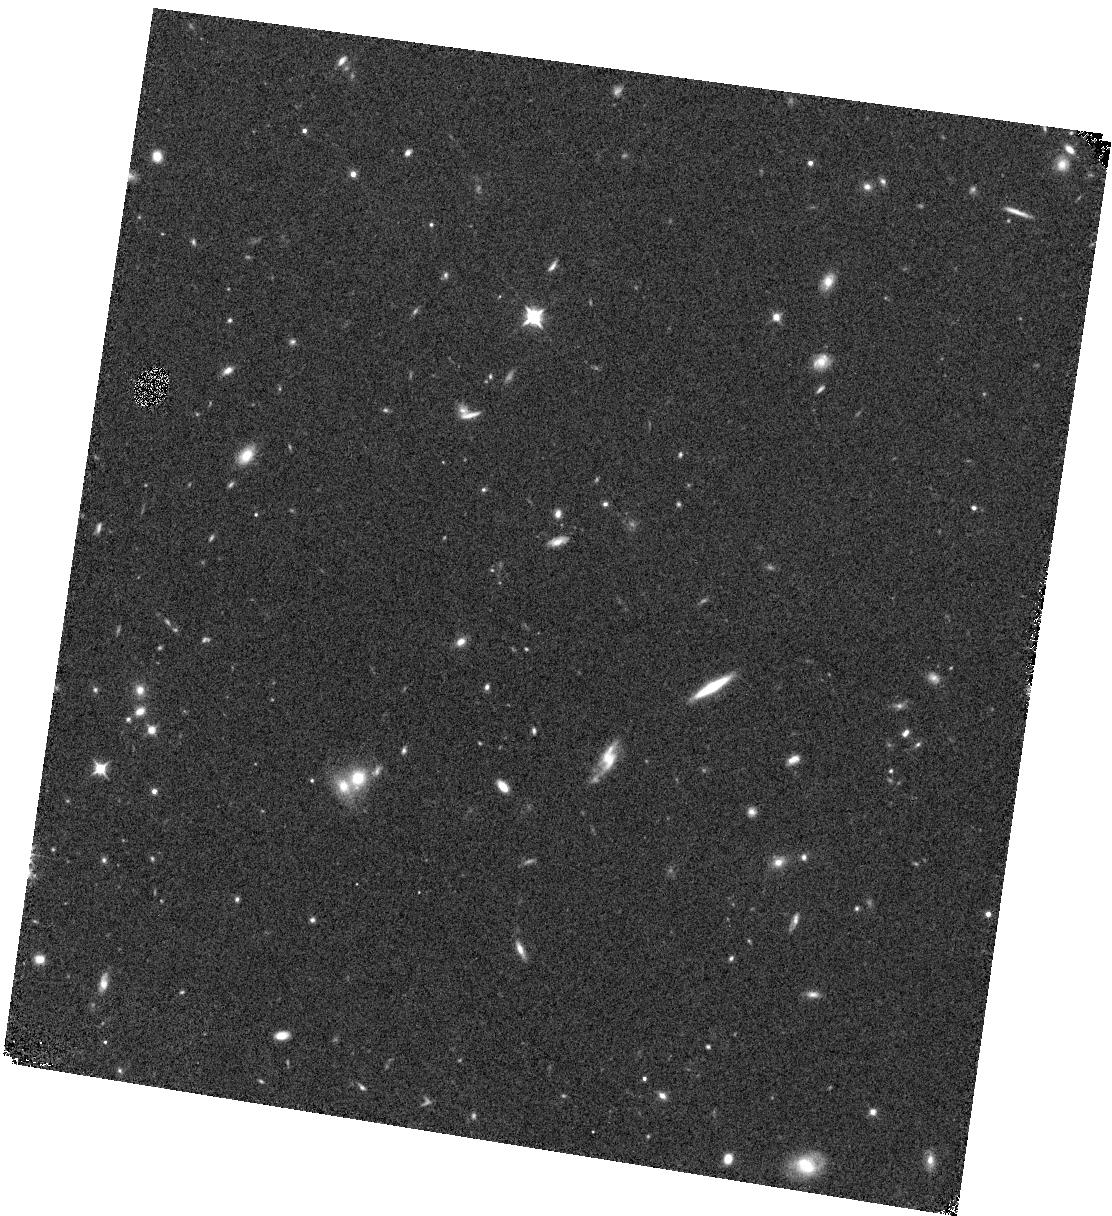
Target: GN4
Instrument: WFC3/IR
Filter: F105W
Exposure: 8 min
Observation ID: hst_14227_64_wfc3_ir_f105w_icxt64

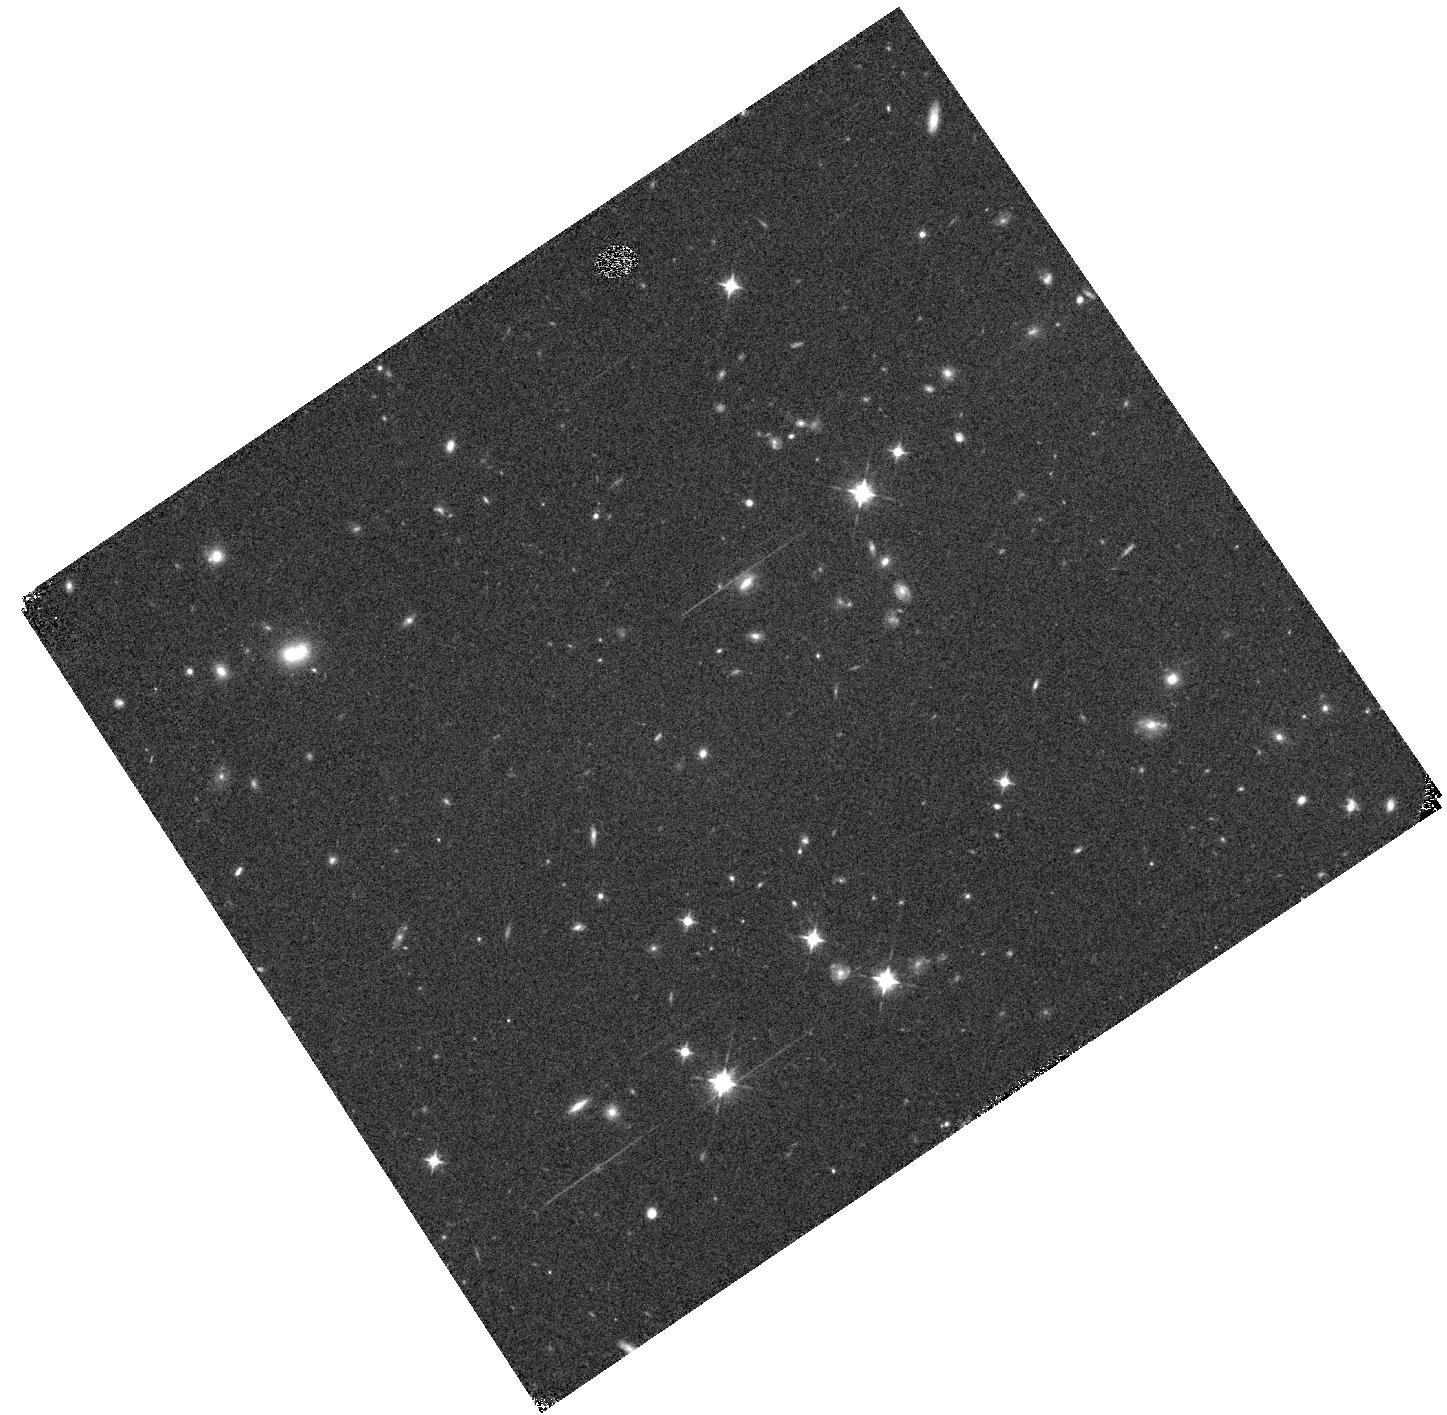
Target: GS2
Instrument: WFC3/IR
Filter: F105W
Exposure: 9 min
Observation ID: hst_14227_03_wfc3_ir_f105w_icxt03

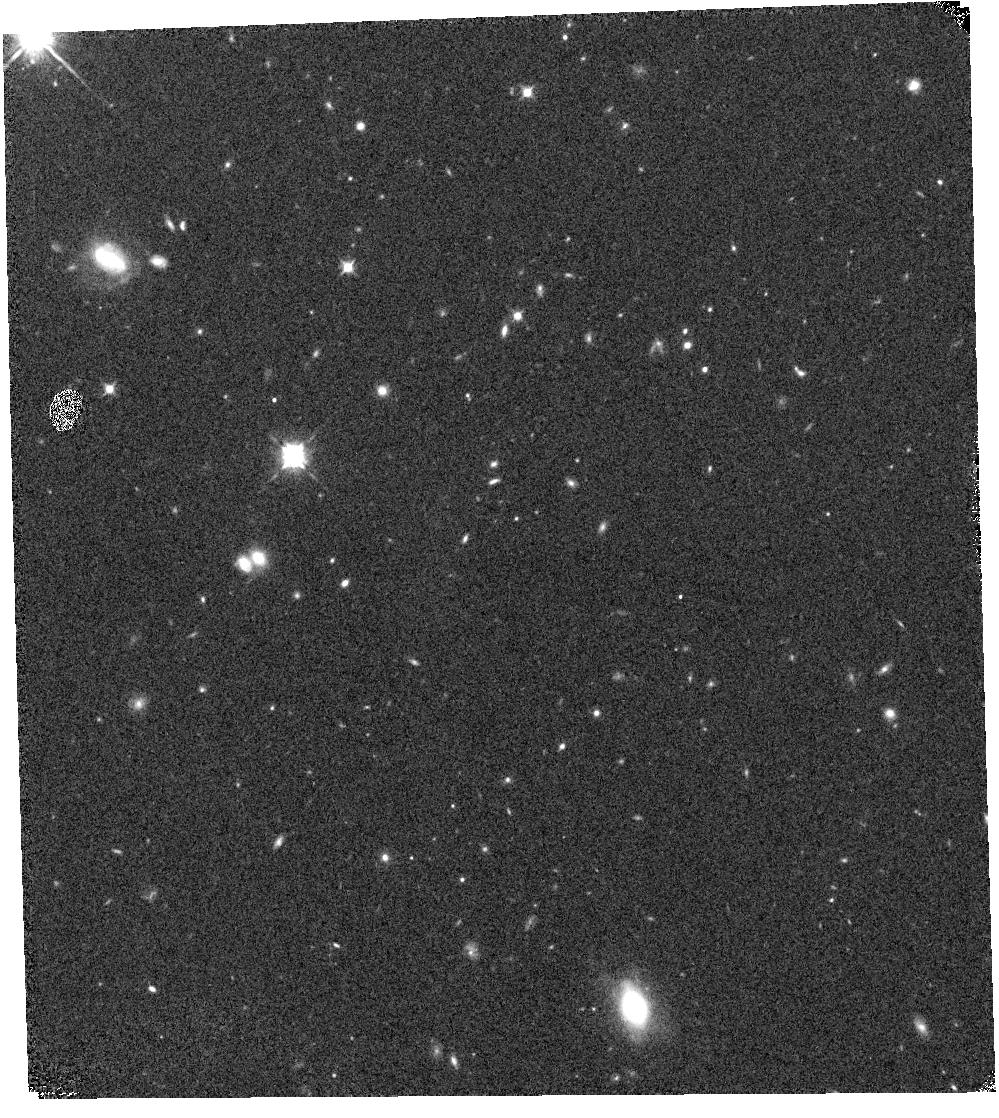
Target: GS1
Instrument: WFC3/IR
Filter: F105W
Exposure: 9 min
Observation ID: hst_14227_10_wfc3_ir_f105w_icxt10

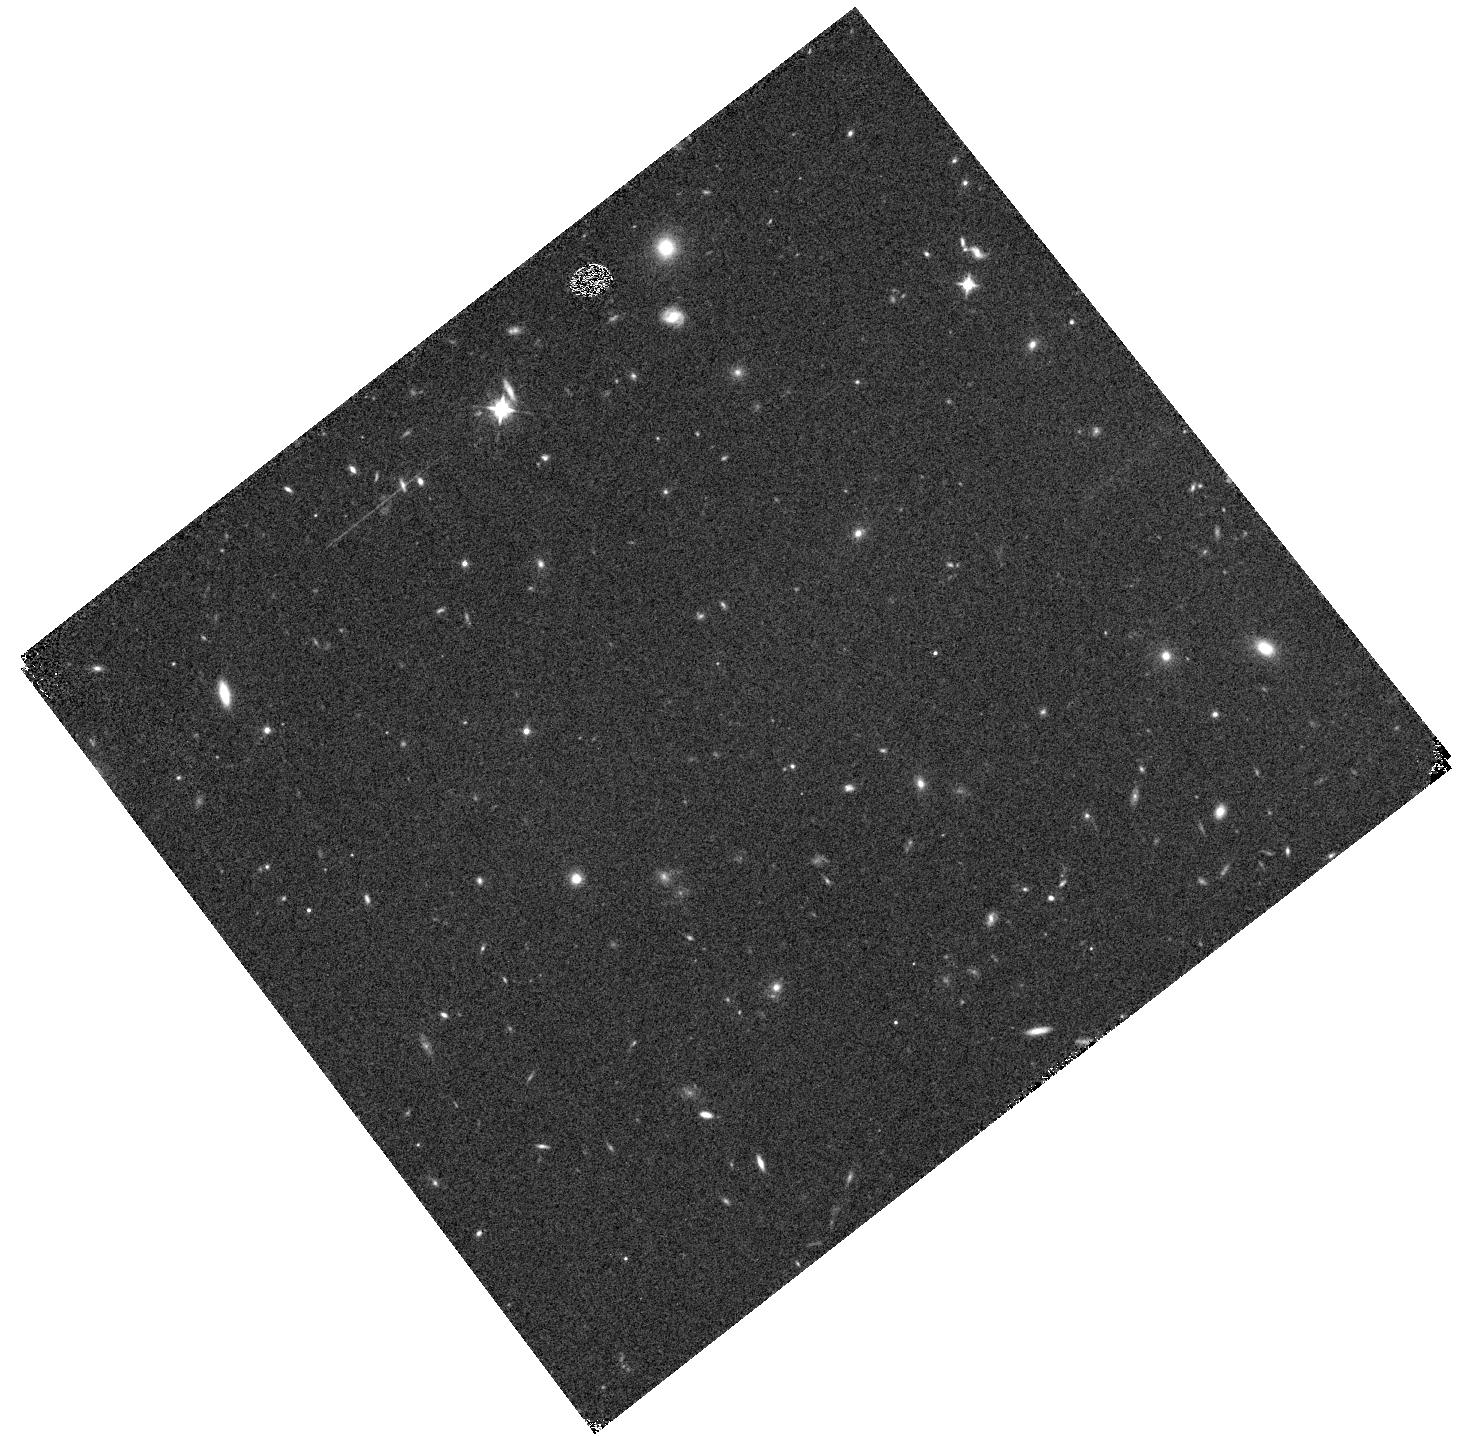
Target: GS3
Instrument: WFC3/IR
Filter: F105W
Exposure: 9 min
Observation ID: hst_14227_32_wfc3_ir_f105w_icxt32

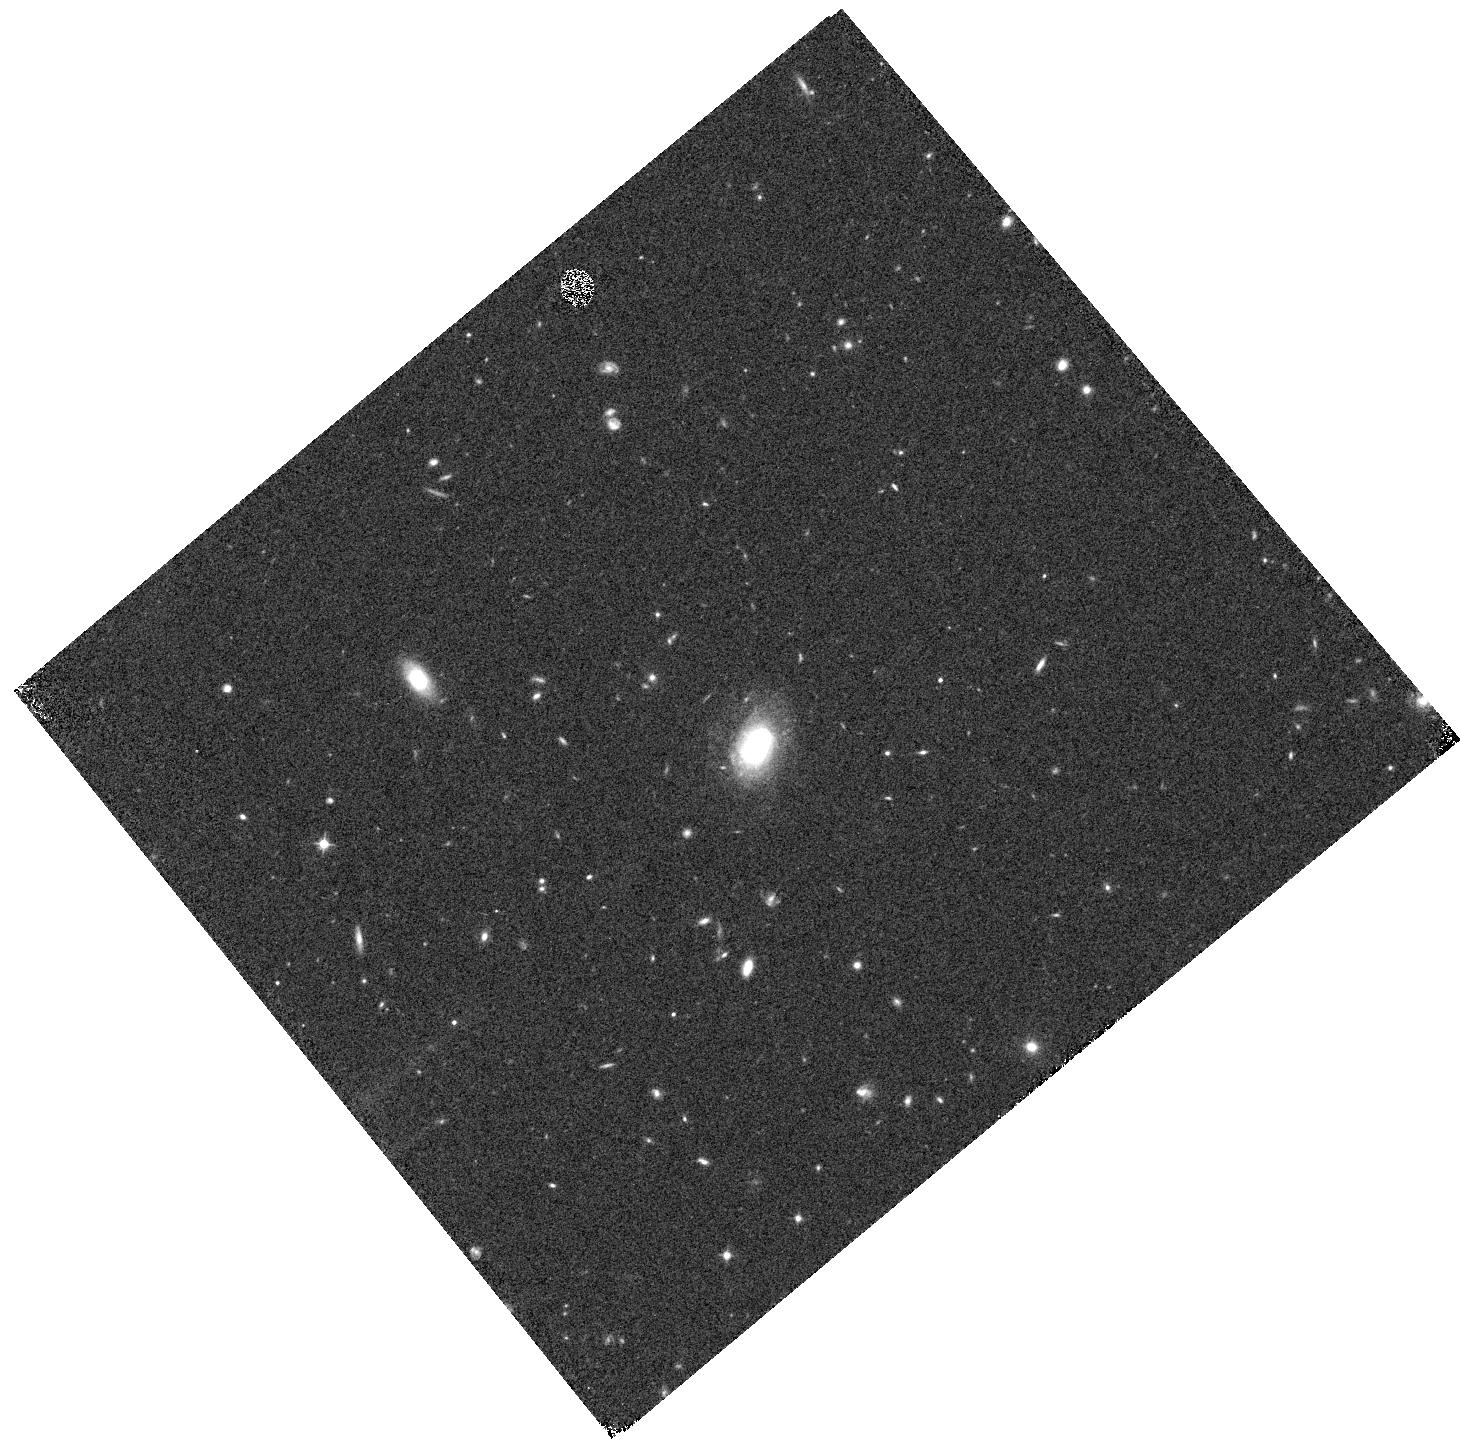
Target: GN3
Instrument: WFC3/IR
Filter: F105W
Exposure: 8 min
Observation ID: hst_14227_56_wfc3_ir_f105w_icxt56

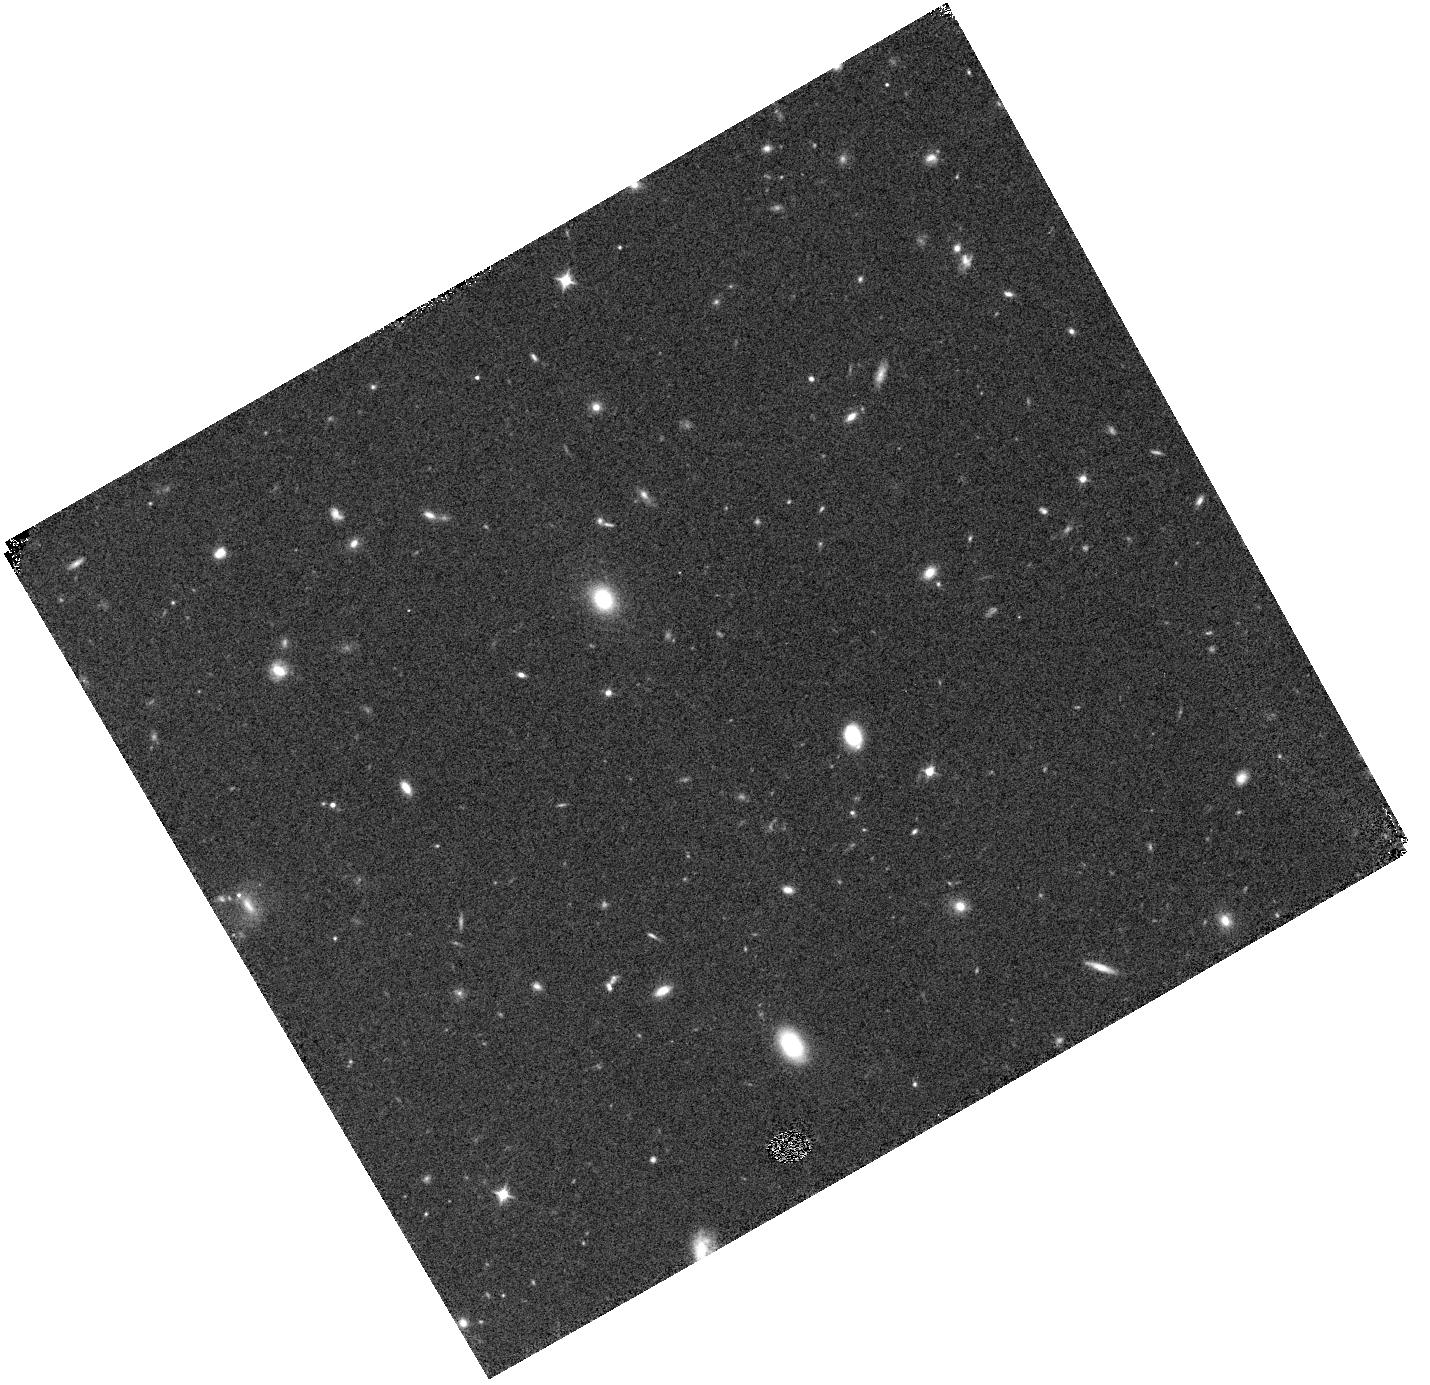
Target: GN2
Instrument: WFC3/IR
Filter: F105W
Exposure: 8 min
Observation ID: hst_14227_51_wfc3_ir_f105w_icxt51

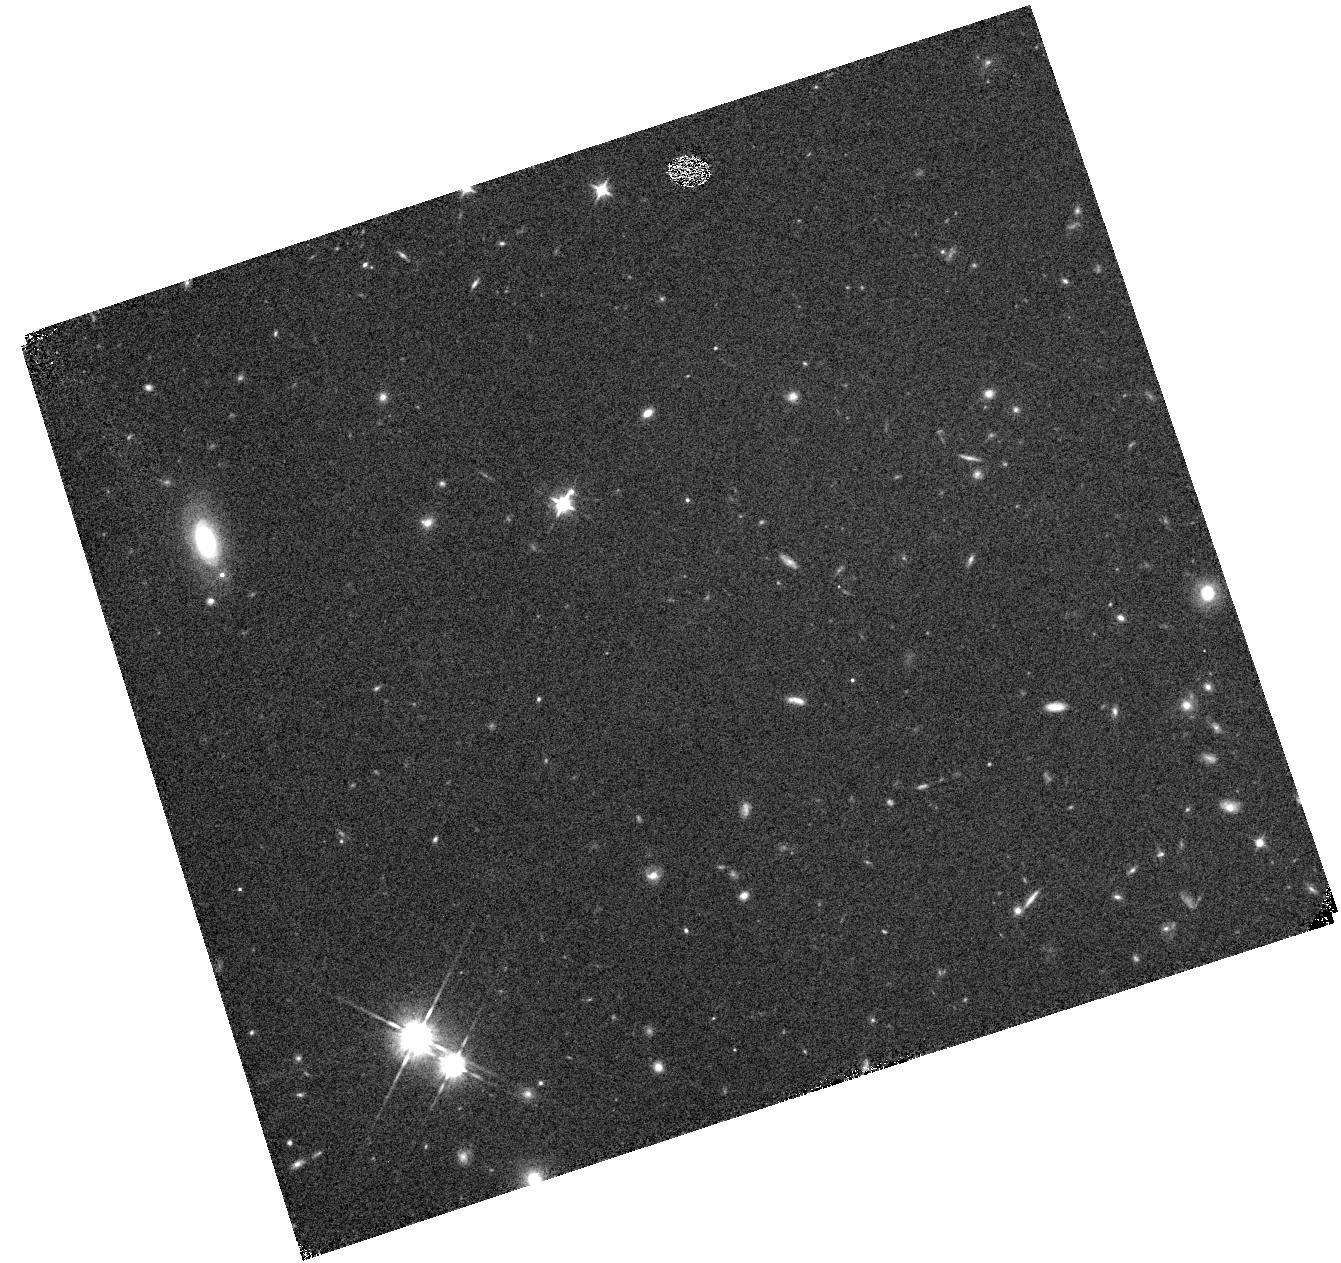
Target: GN1
Instrument: WFC3/IR
Filter: F105W
Exposure: 8 min
Observation ID: hst_14227_48_wfc3_ir_f105w_icxt48

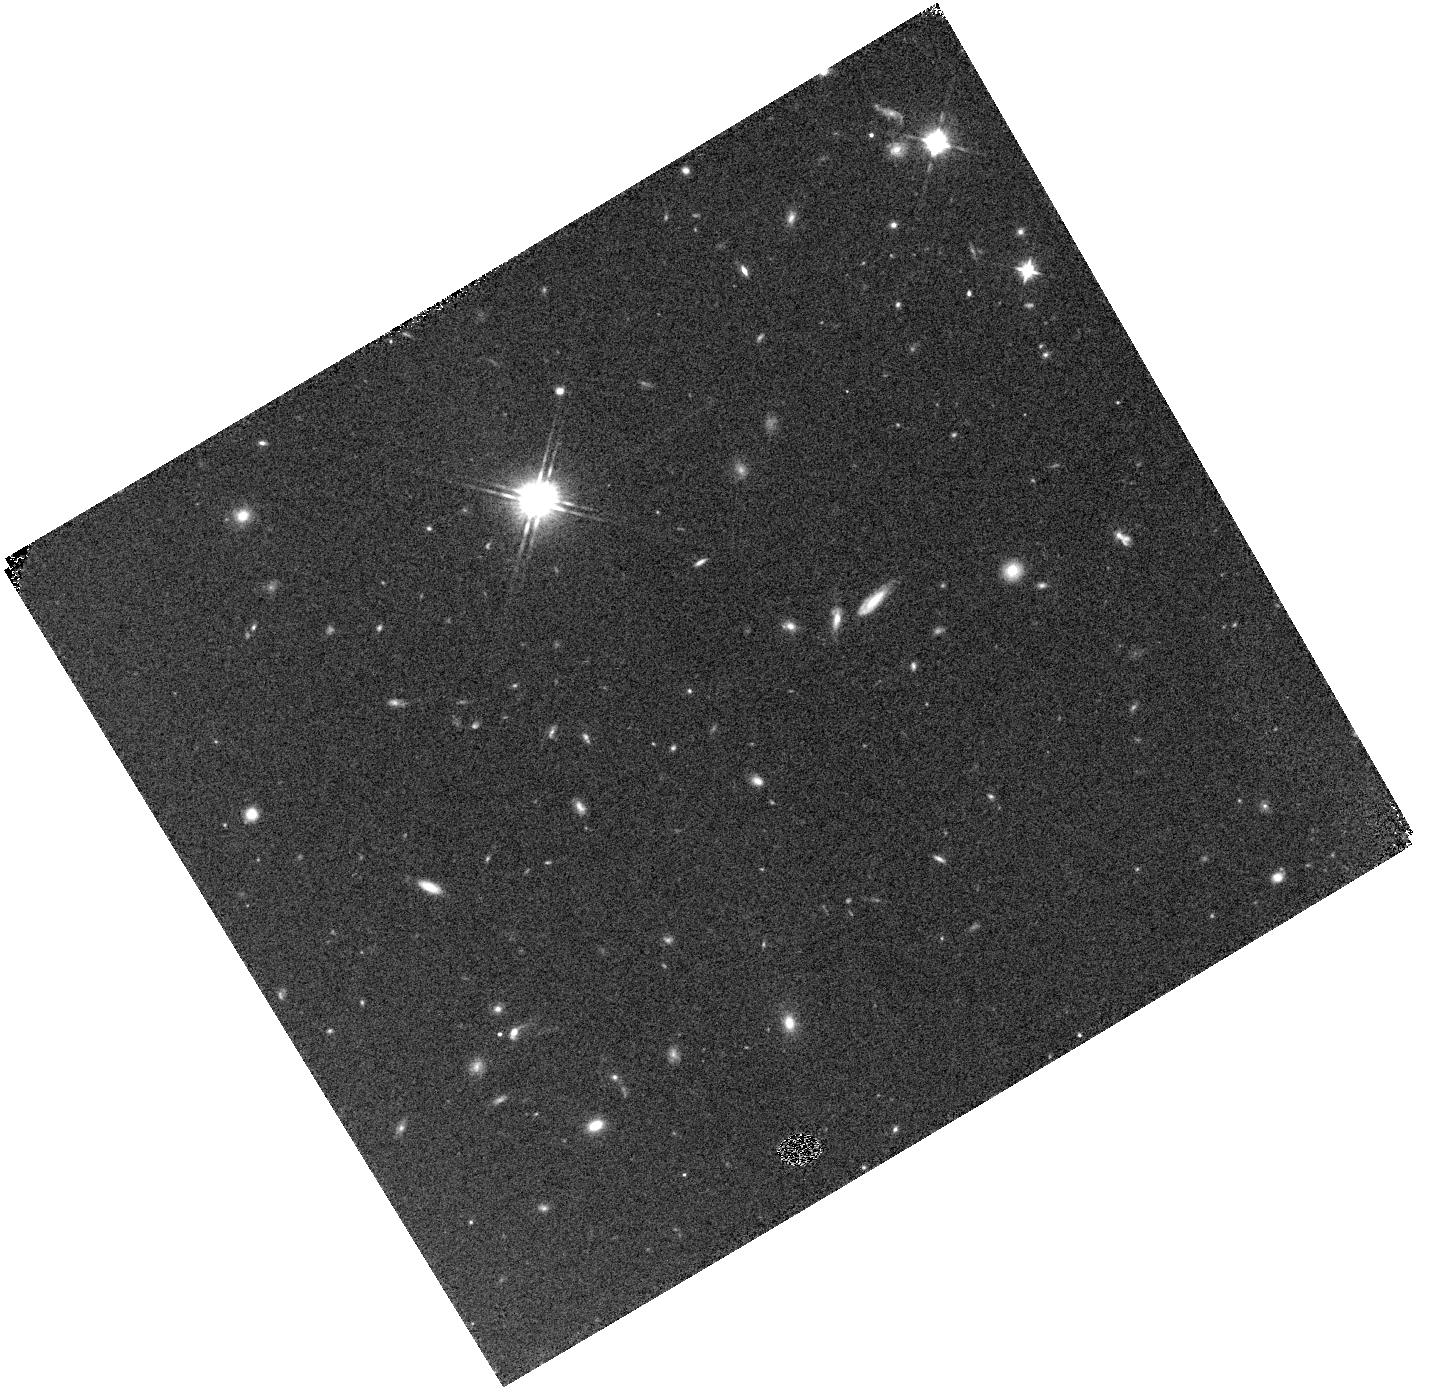
Target: GN5
Instrument: WFC3/IR
Filter: F105W
Exposure: 8 min
Observation ID: hst_14227_43_wfc3_ir_f105w_icxt43

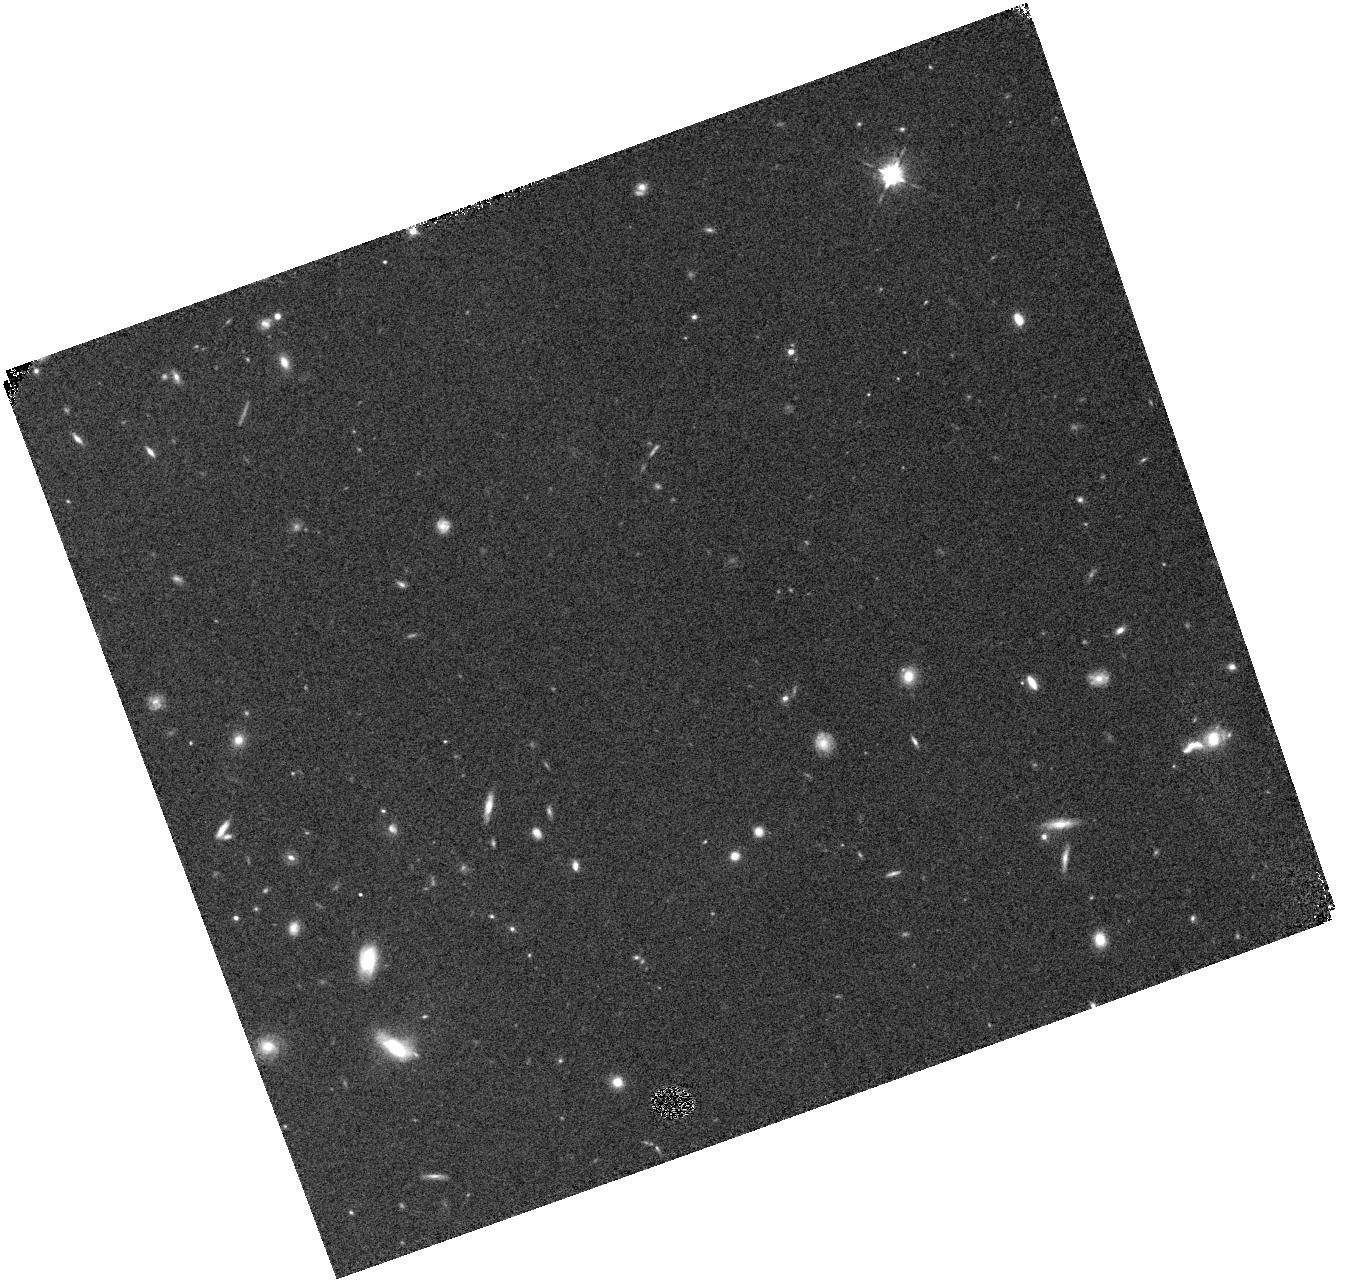
Target: GN7
Instrument: WFC3/IR
Filter: F105W
Exposure: 8 min
Observation ID: hst_14227_36_wfc3_ir_f105w_icxt36

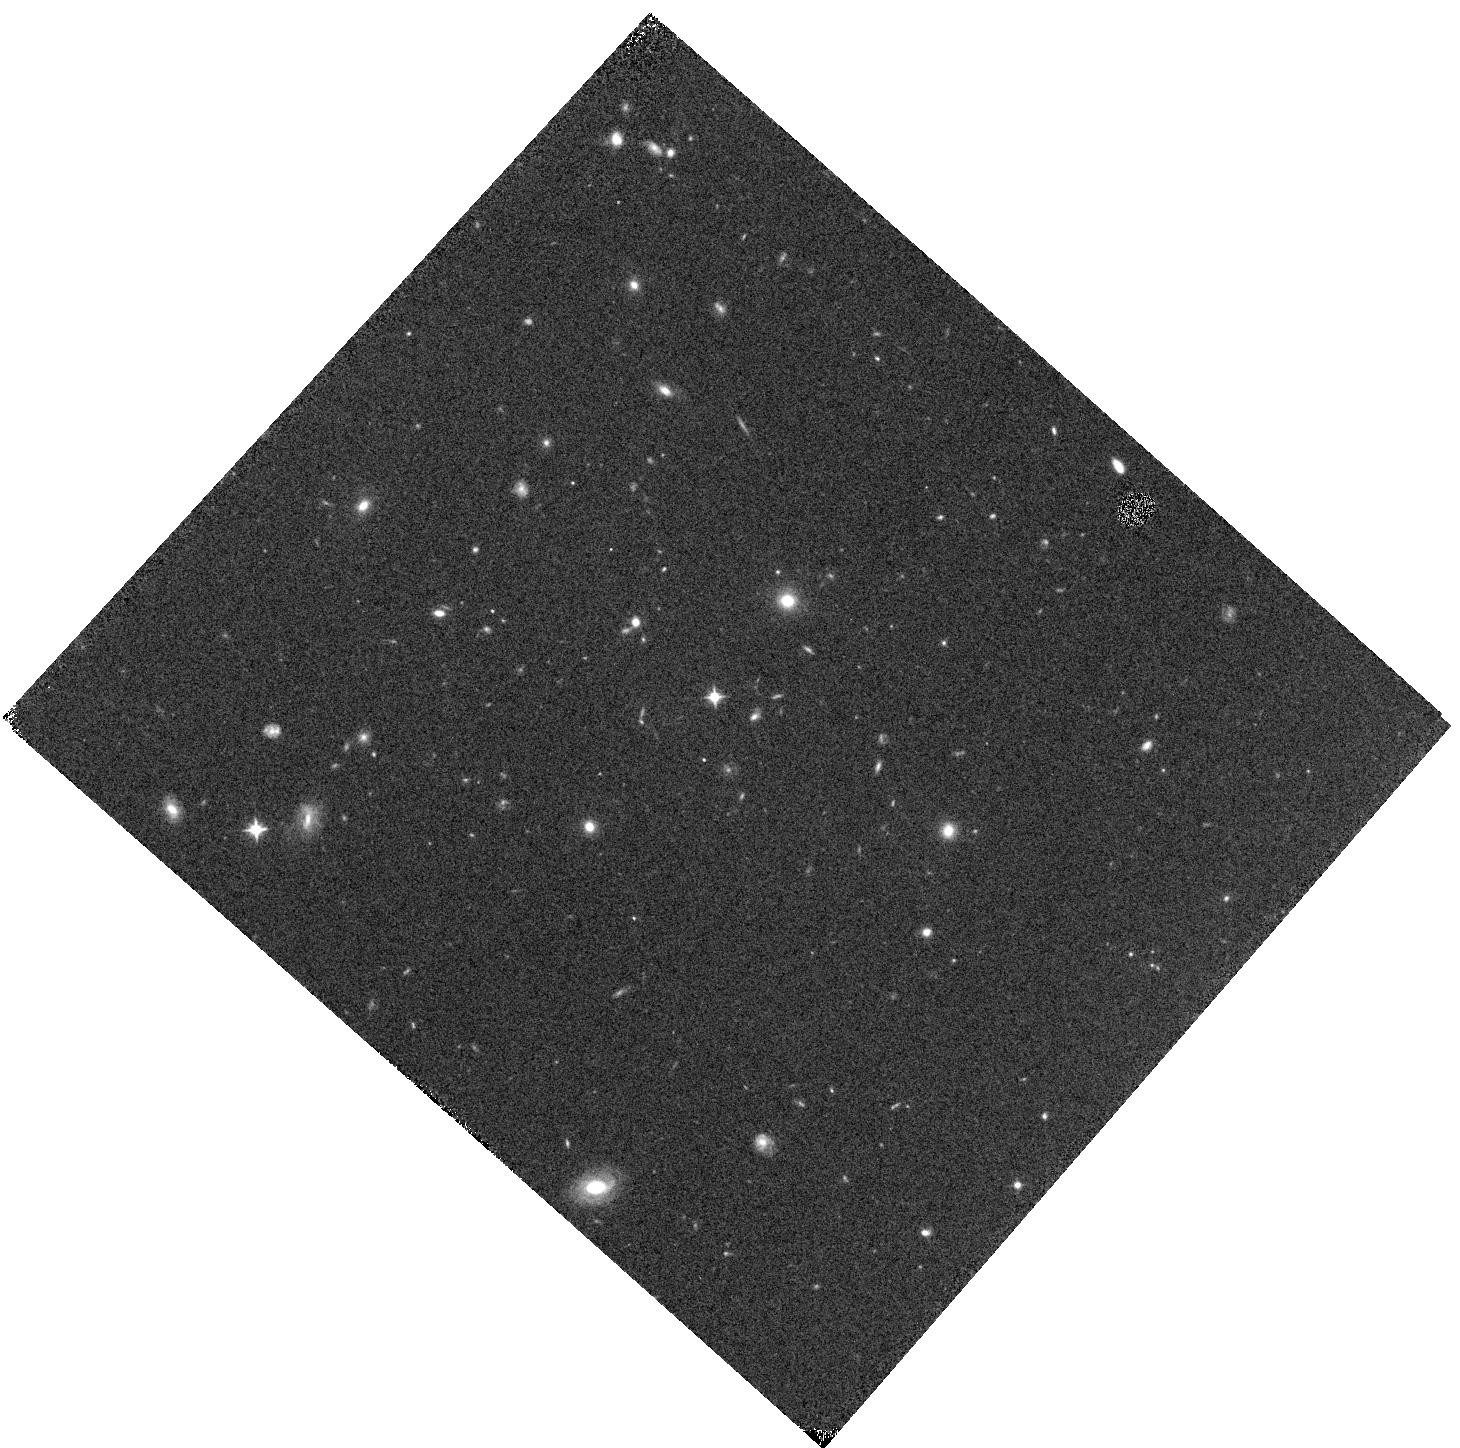
Target: GS4
Instrument: WFC3/IR
Filter: F105W
Exposure: 9 min
Observation ID: hst_14227_29_wfc3_ir_f105w_icxt29

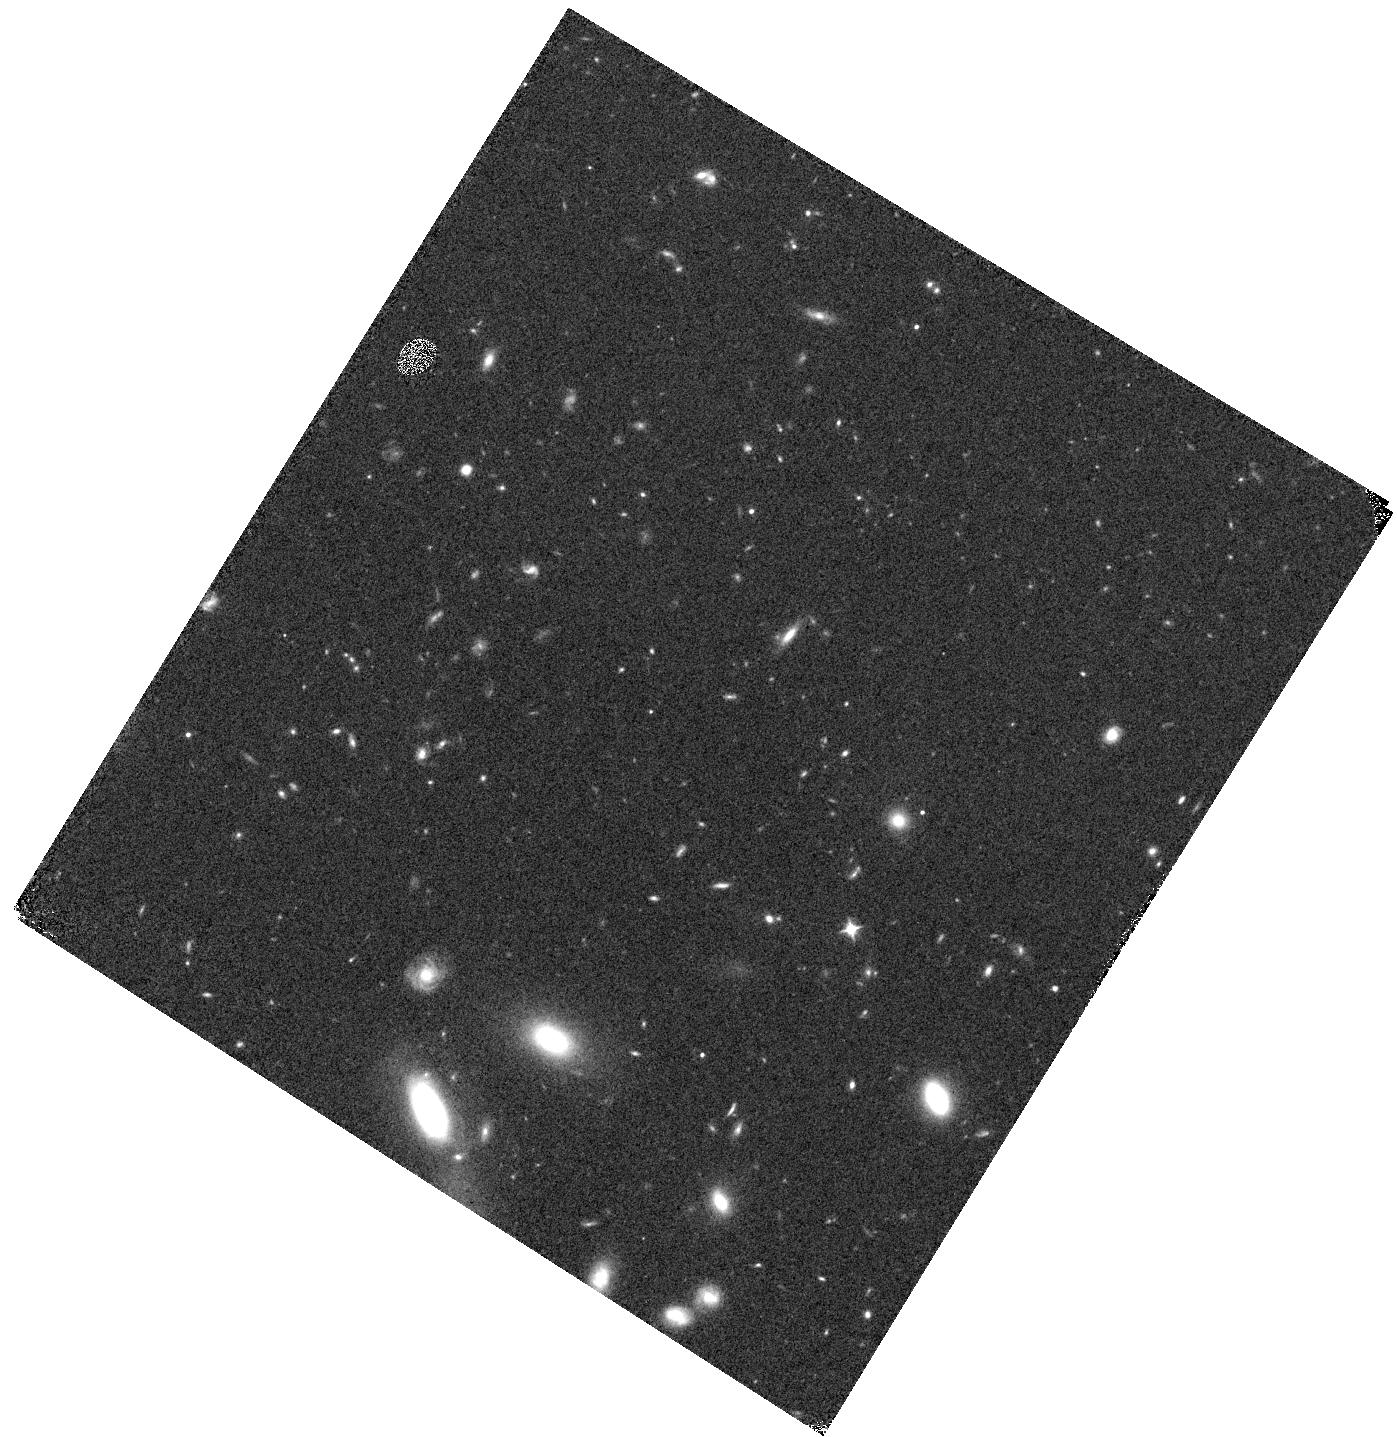
Target: GS5
Instrument: WFC3/IR
Filter: F105W
Exposure: 9 min
Observation ID: hst_14227_13_wfc3_ir_f105w_icxt13

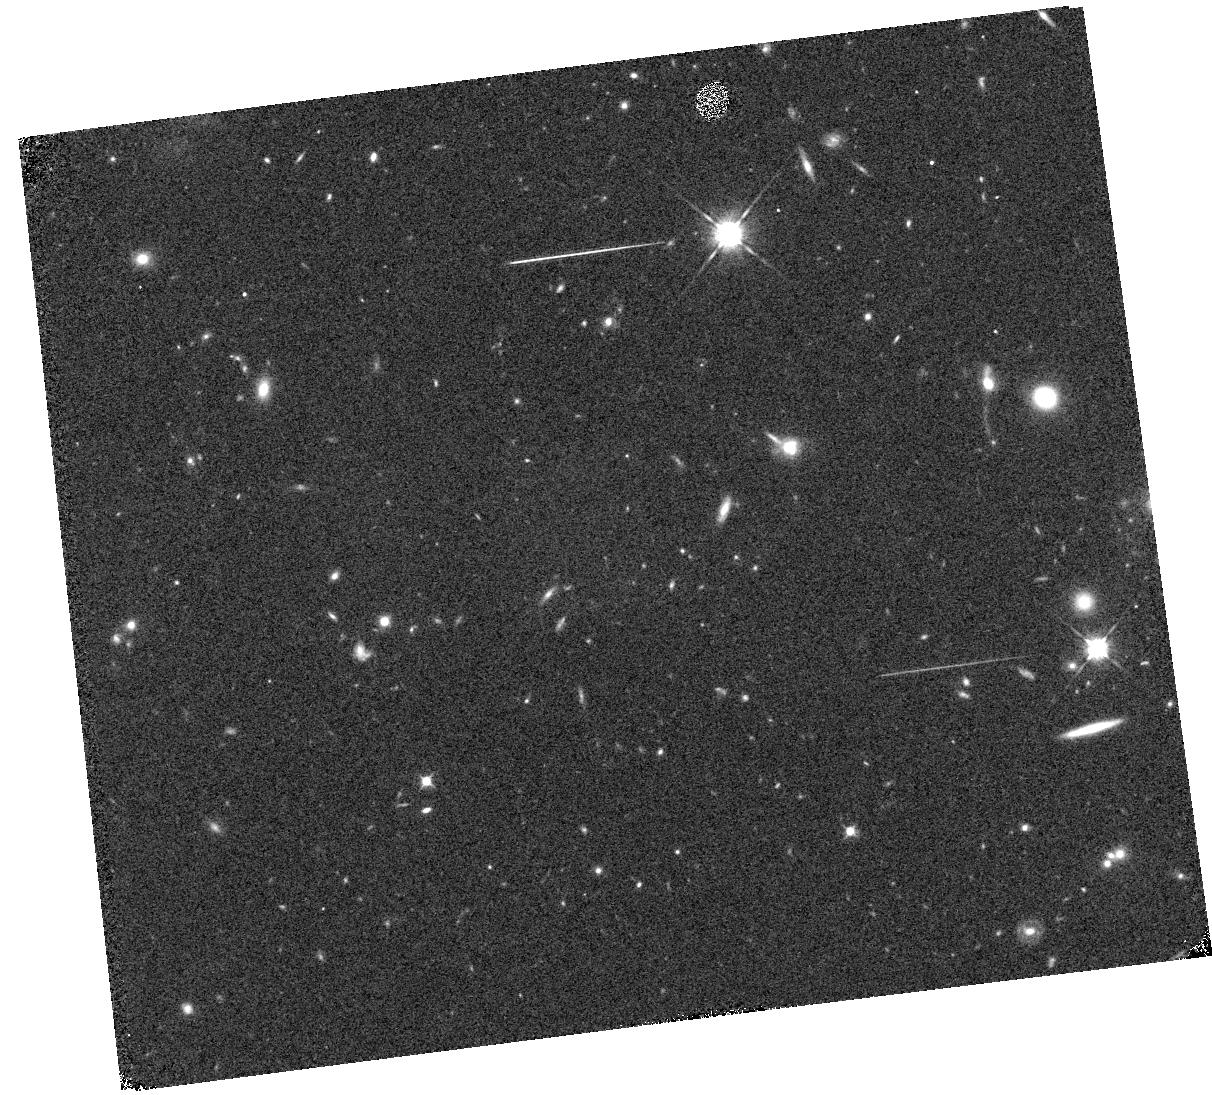
Target: ERSPRIME
Instrument: WFC3/IR
Filter: F105W
Exposure: 9 min
Observation ID: hst_14227_22_wfc3_ir_f105w_icxt22

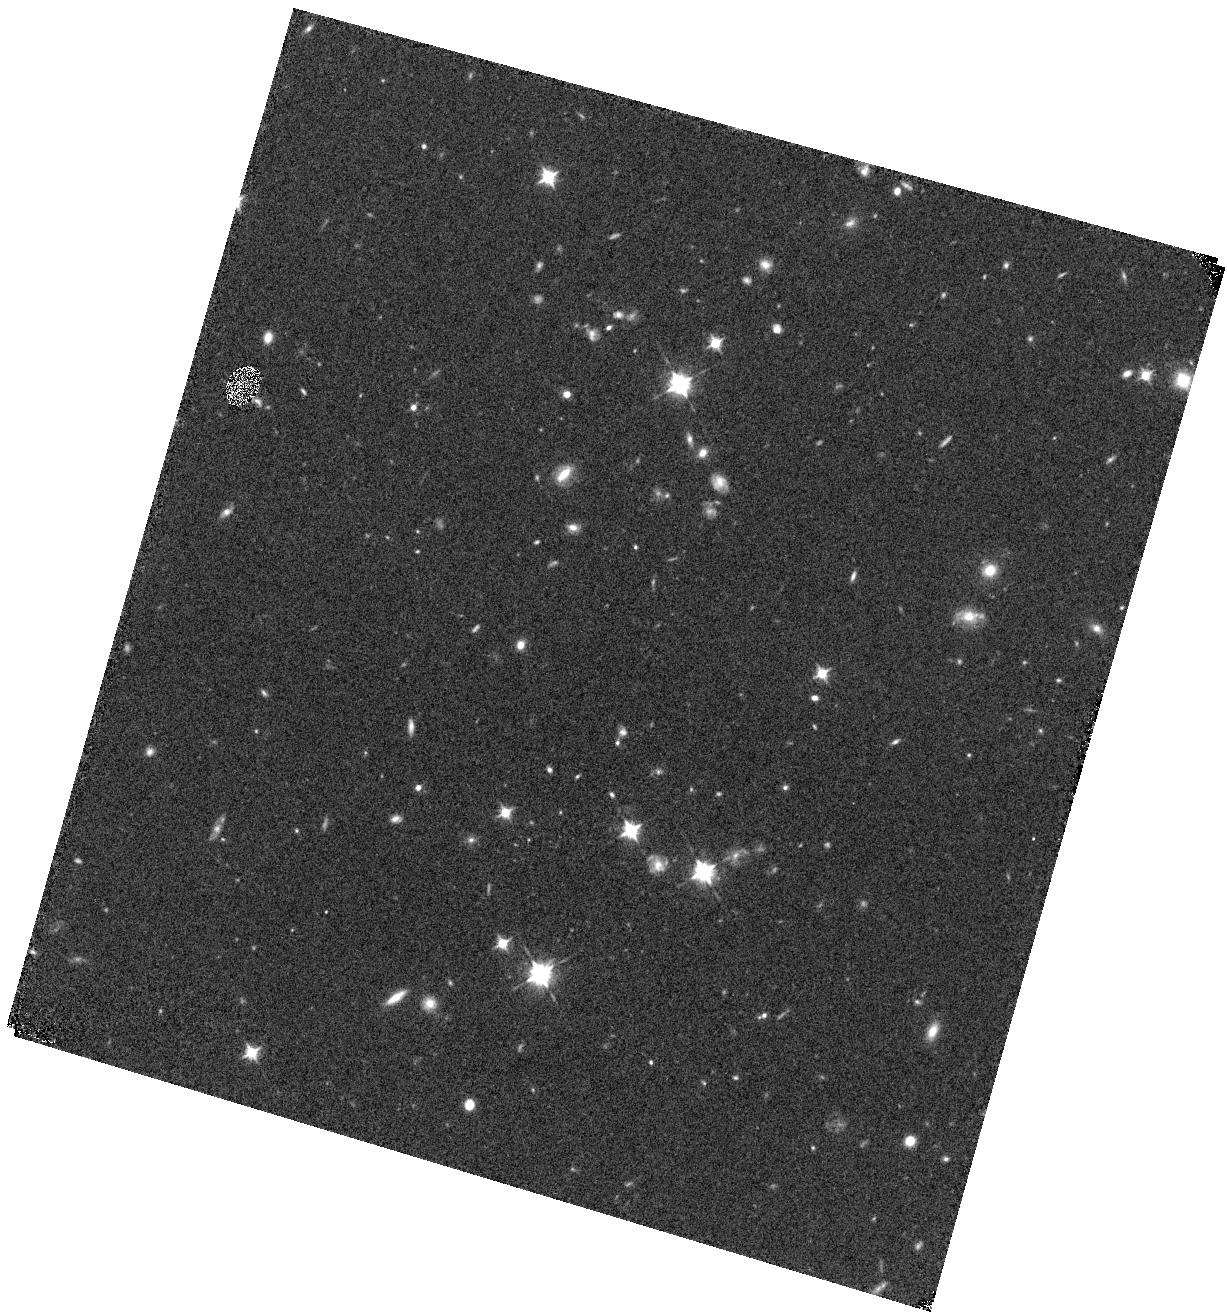
Target: GS2
Instrument: WFC3/IR
Filter: F105W
Exposure: 9 min
Observation ID: hst_14227_05_wfc3_ir_f105w_icxt05

The CANDELS Lyman-alpha Emission At Reionization (CLEAR) Experiment (PI: Papovich, Casey)

One of the most promising probes of reionization is the evolution of Ly-alpha emission from galaxies at z>6.5. We propose to measure the evolution of the strength of Ly-alpha emission in galaxies at z=6.5-8.2 using 16 pointings to 12 orbit depth with the WFC3/G102 grism in the deep CANDELS fields (including 4 pointings with existing data). The data will be sensitive to low line fluxes, and rest-frame Ly-alpha equivalent widths as low as 40-60 Angstroms for galaxies at H(AB)=27 mag. By targeting in CANDELS, our objects have the highest quality dataset of any fields on the sky, which provides high-redshift galaxy samples with the highest fidelity and enables the efficient rejection of contaminants. A clear advantage of the G102 grism over ground-based telescopes is that it provides stable image quality and a smooth sensitivity function over the wavelength range, 0.85-1.15 micron (without terrestrial effects of night sky lines), covering Ly-alpha from all galaxies with z=6 to 8.2. Our survey will provide spectroscopic observations of Ly-alpha in 90 (105) star-forming galaxies with z=7-8.2 (6.5-7.0), making it the largest, deepest, homogeneous survey of its kind and quadrupling the area in CANDELS covered with deep G102 spectroscopy. Our proposal goals are: 1. Provide spectroscopic redshifts for hundreds of z=1-8 galaxies fainter than ground based limits (including 90 at z>7); 2. Provide the most robust measurement yet of the Ly-alpha detection fraction and its evolution for galaxies at these redshifts; 3. Measure the evolution of the Ly-alpha distribution function and discern between models of the evolution of Ly-alpha emission.